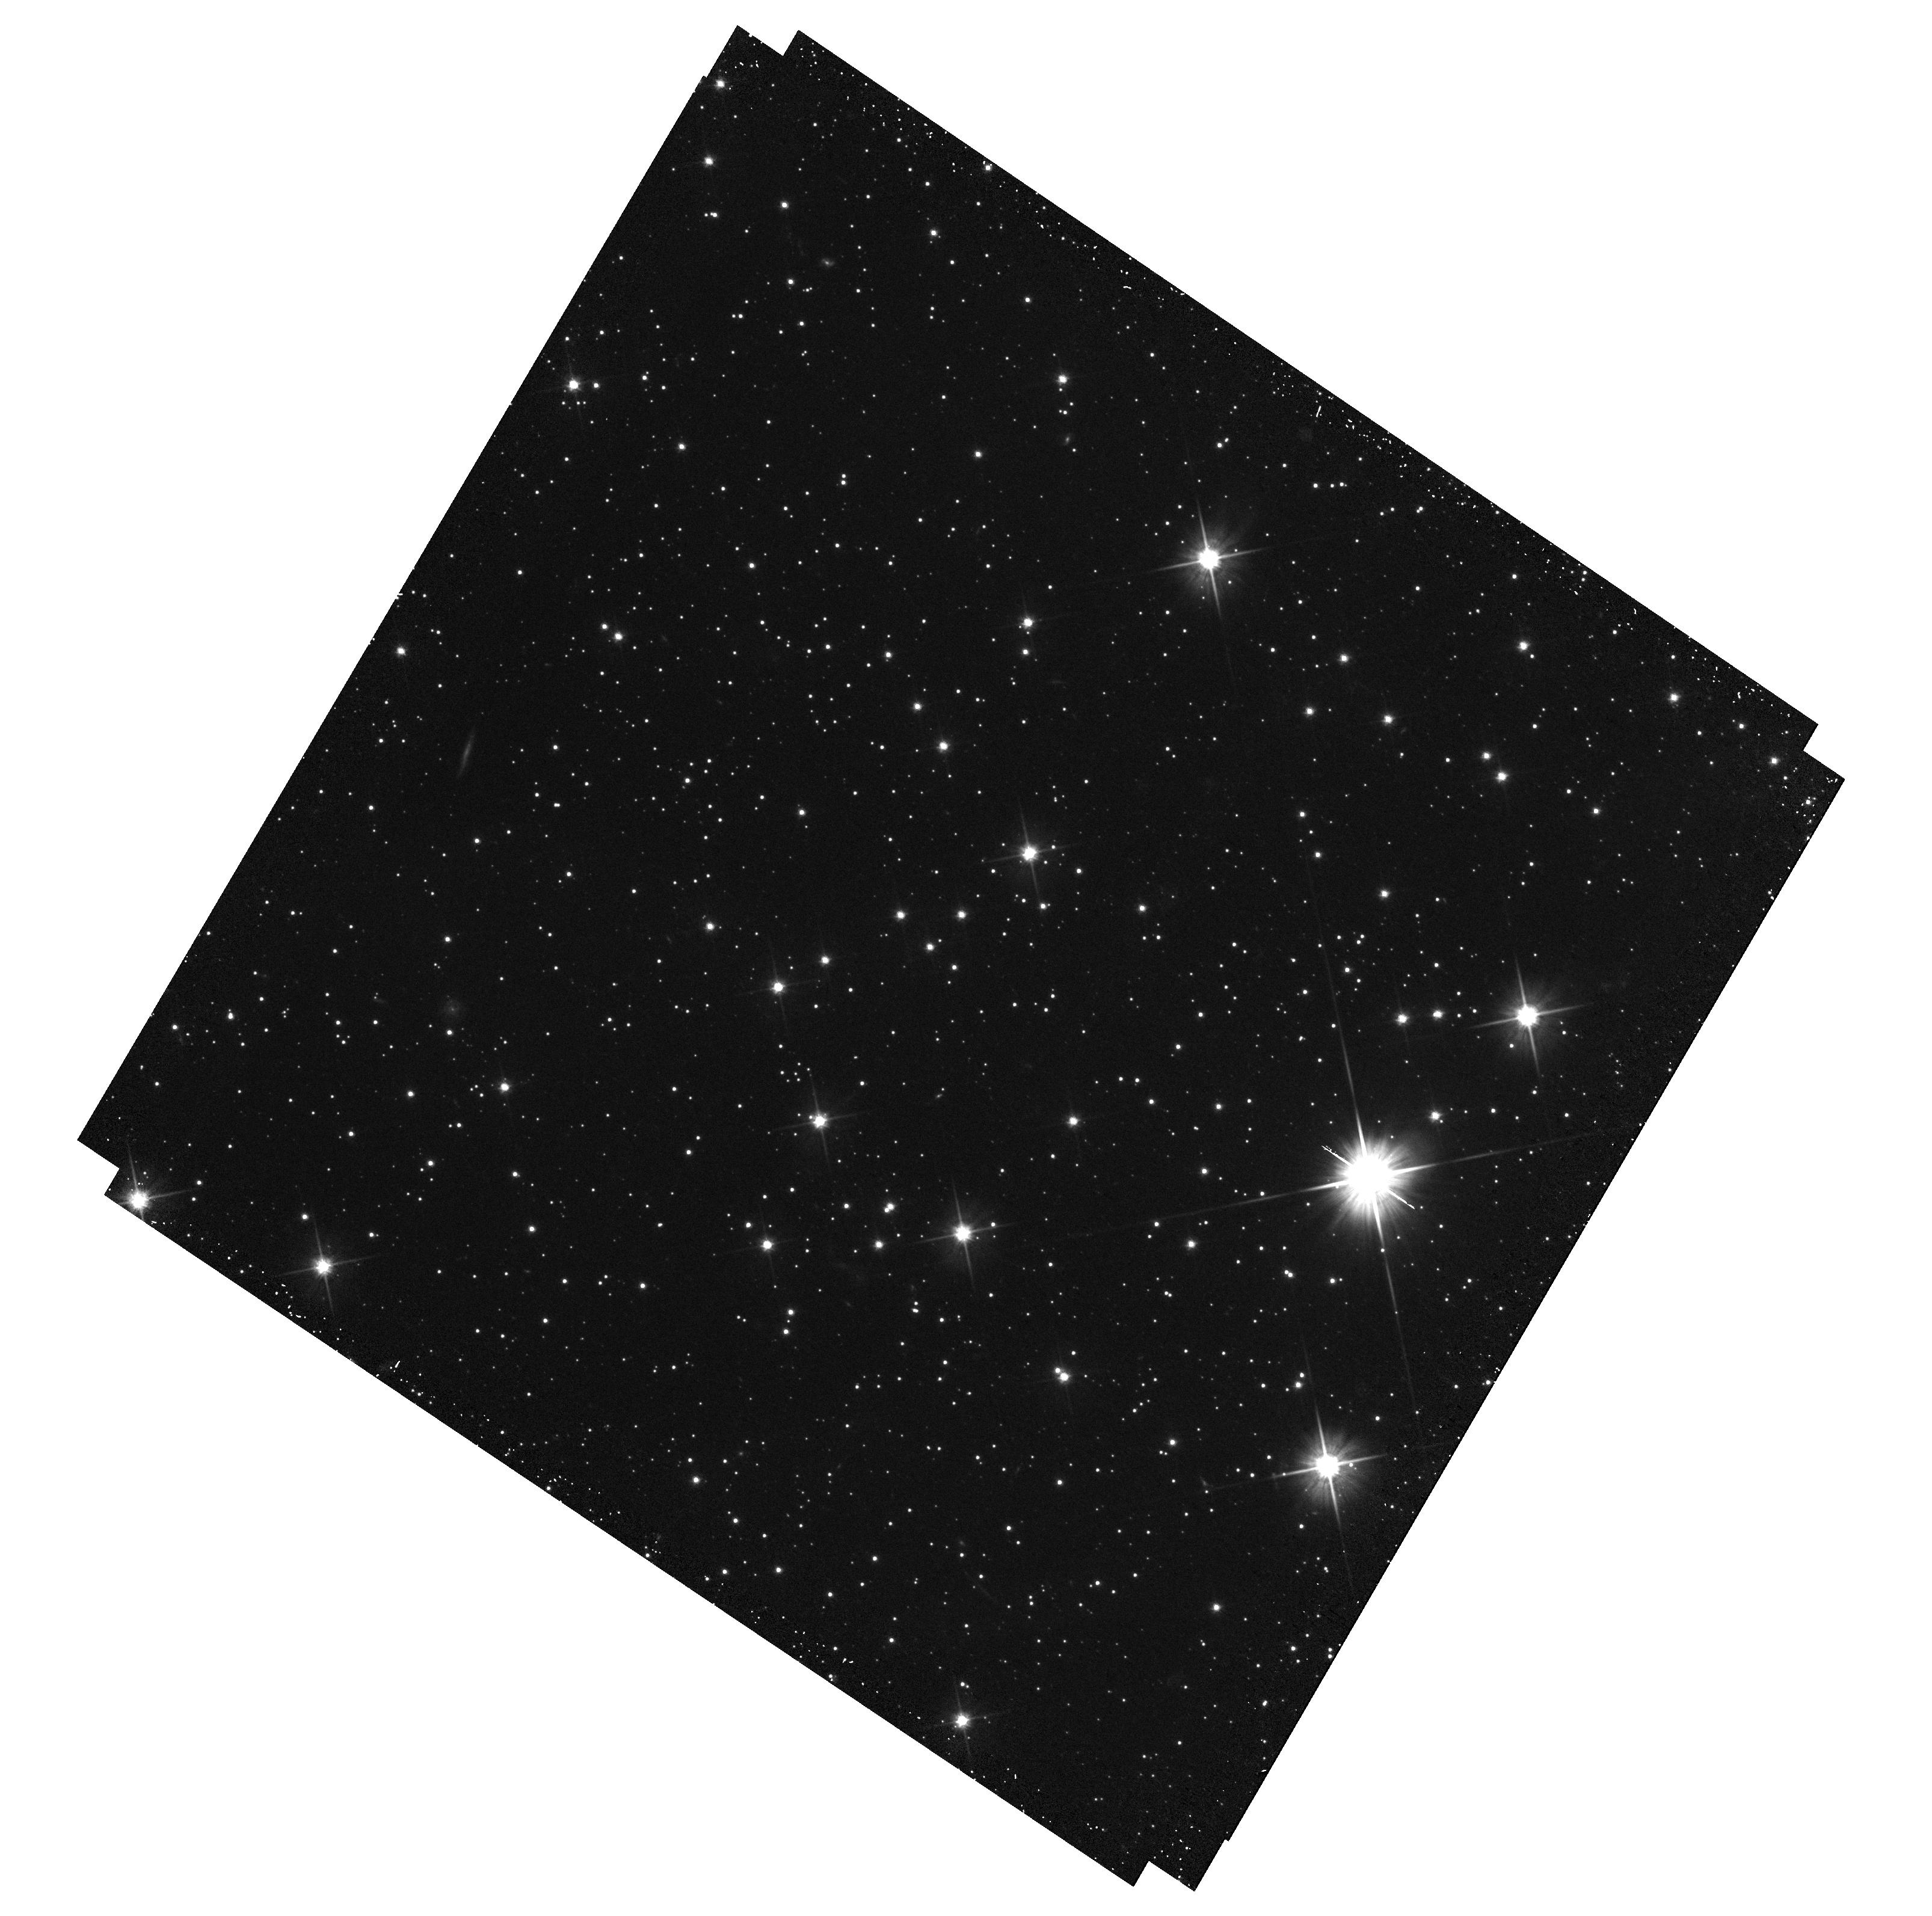
Target: AGNC-S1280
Instrument: WFC3/UVIS
Filter: F606W
Exposure: 35 min
Observation ID: hst_14343_22_wfc3_uvis_f606w_icxx22

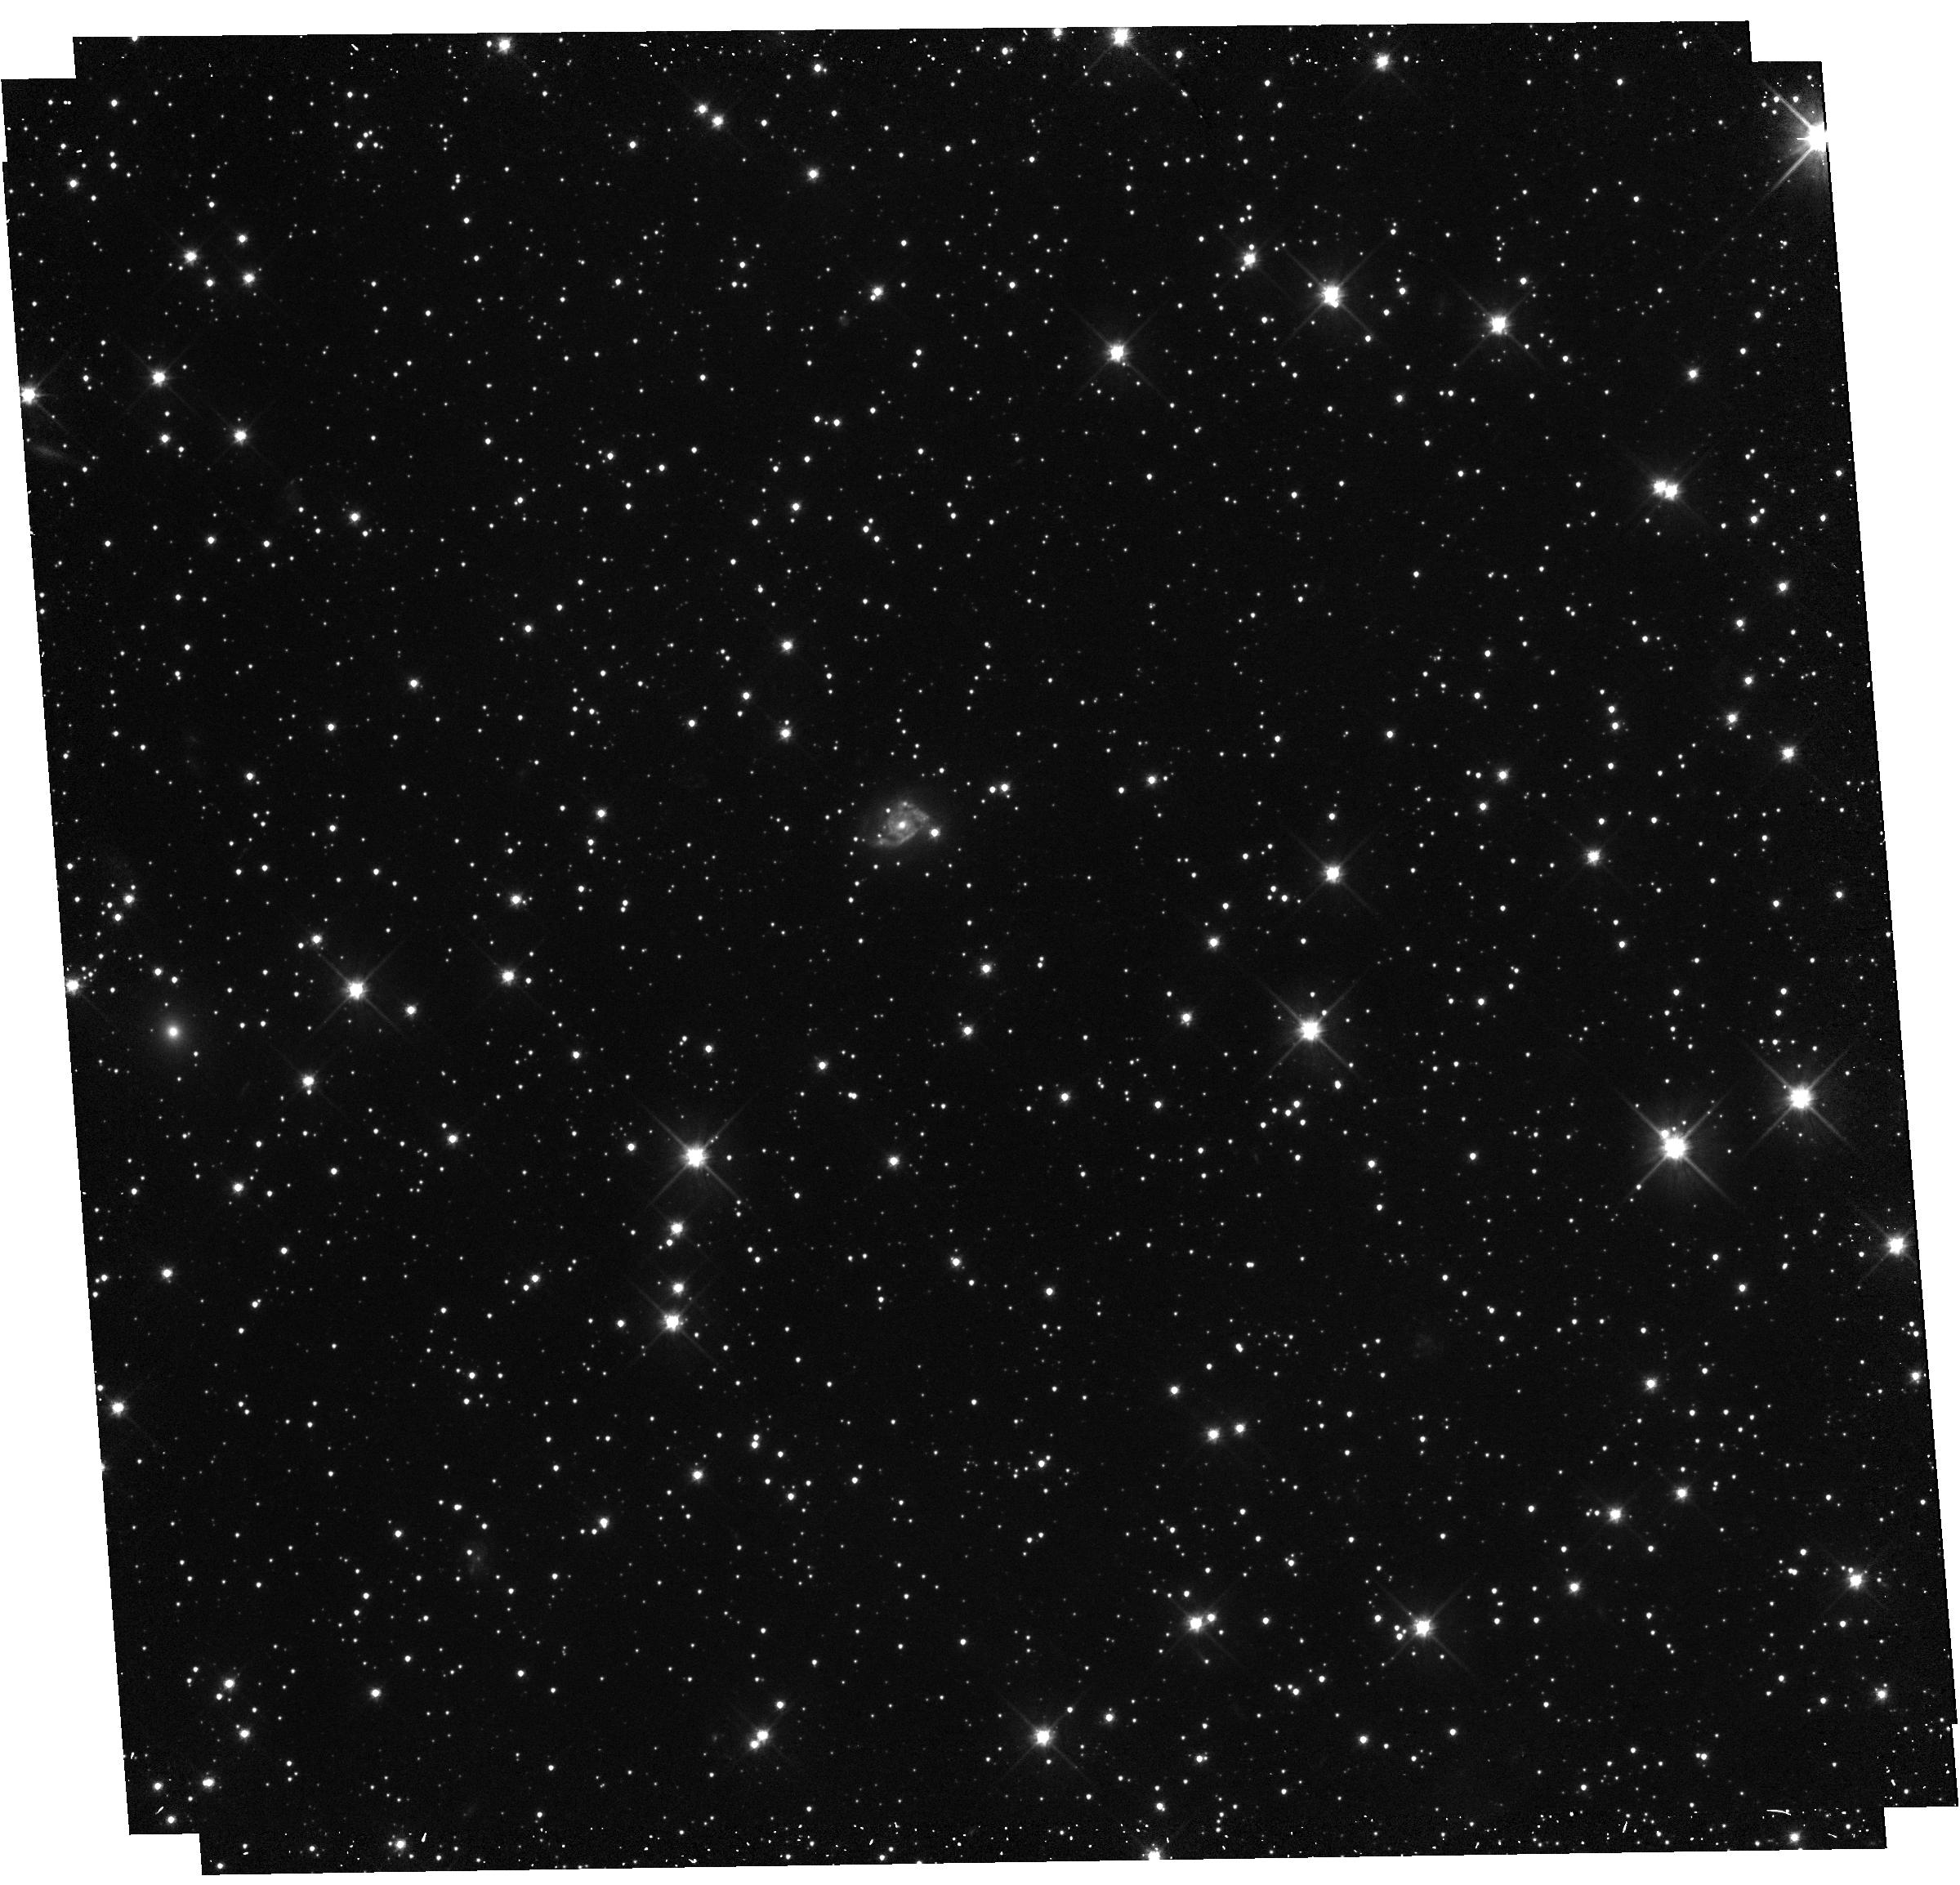
Target: AGNC-S1072
Instrument: WFC3/UVIS
Filter: F606W
Exposure: 35 min
Observation ID: hst_14343_15_wfc3_uvis_f606w_icxx15

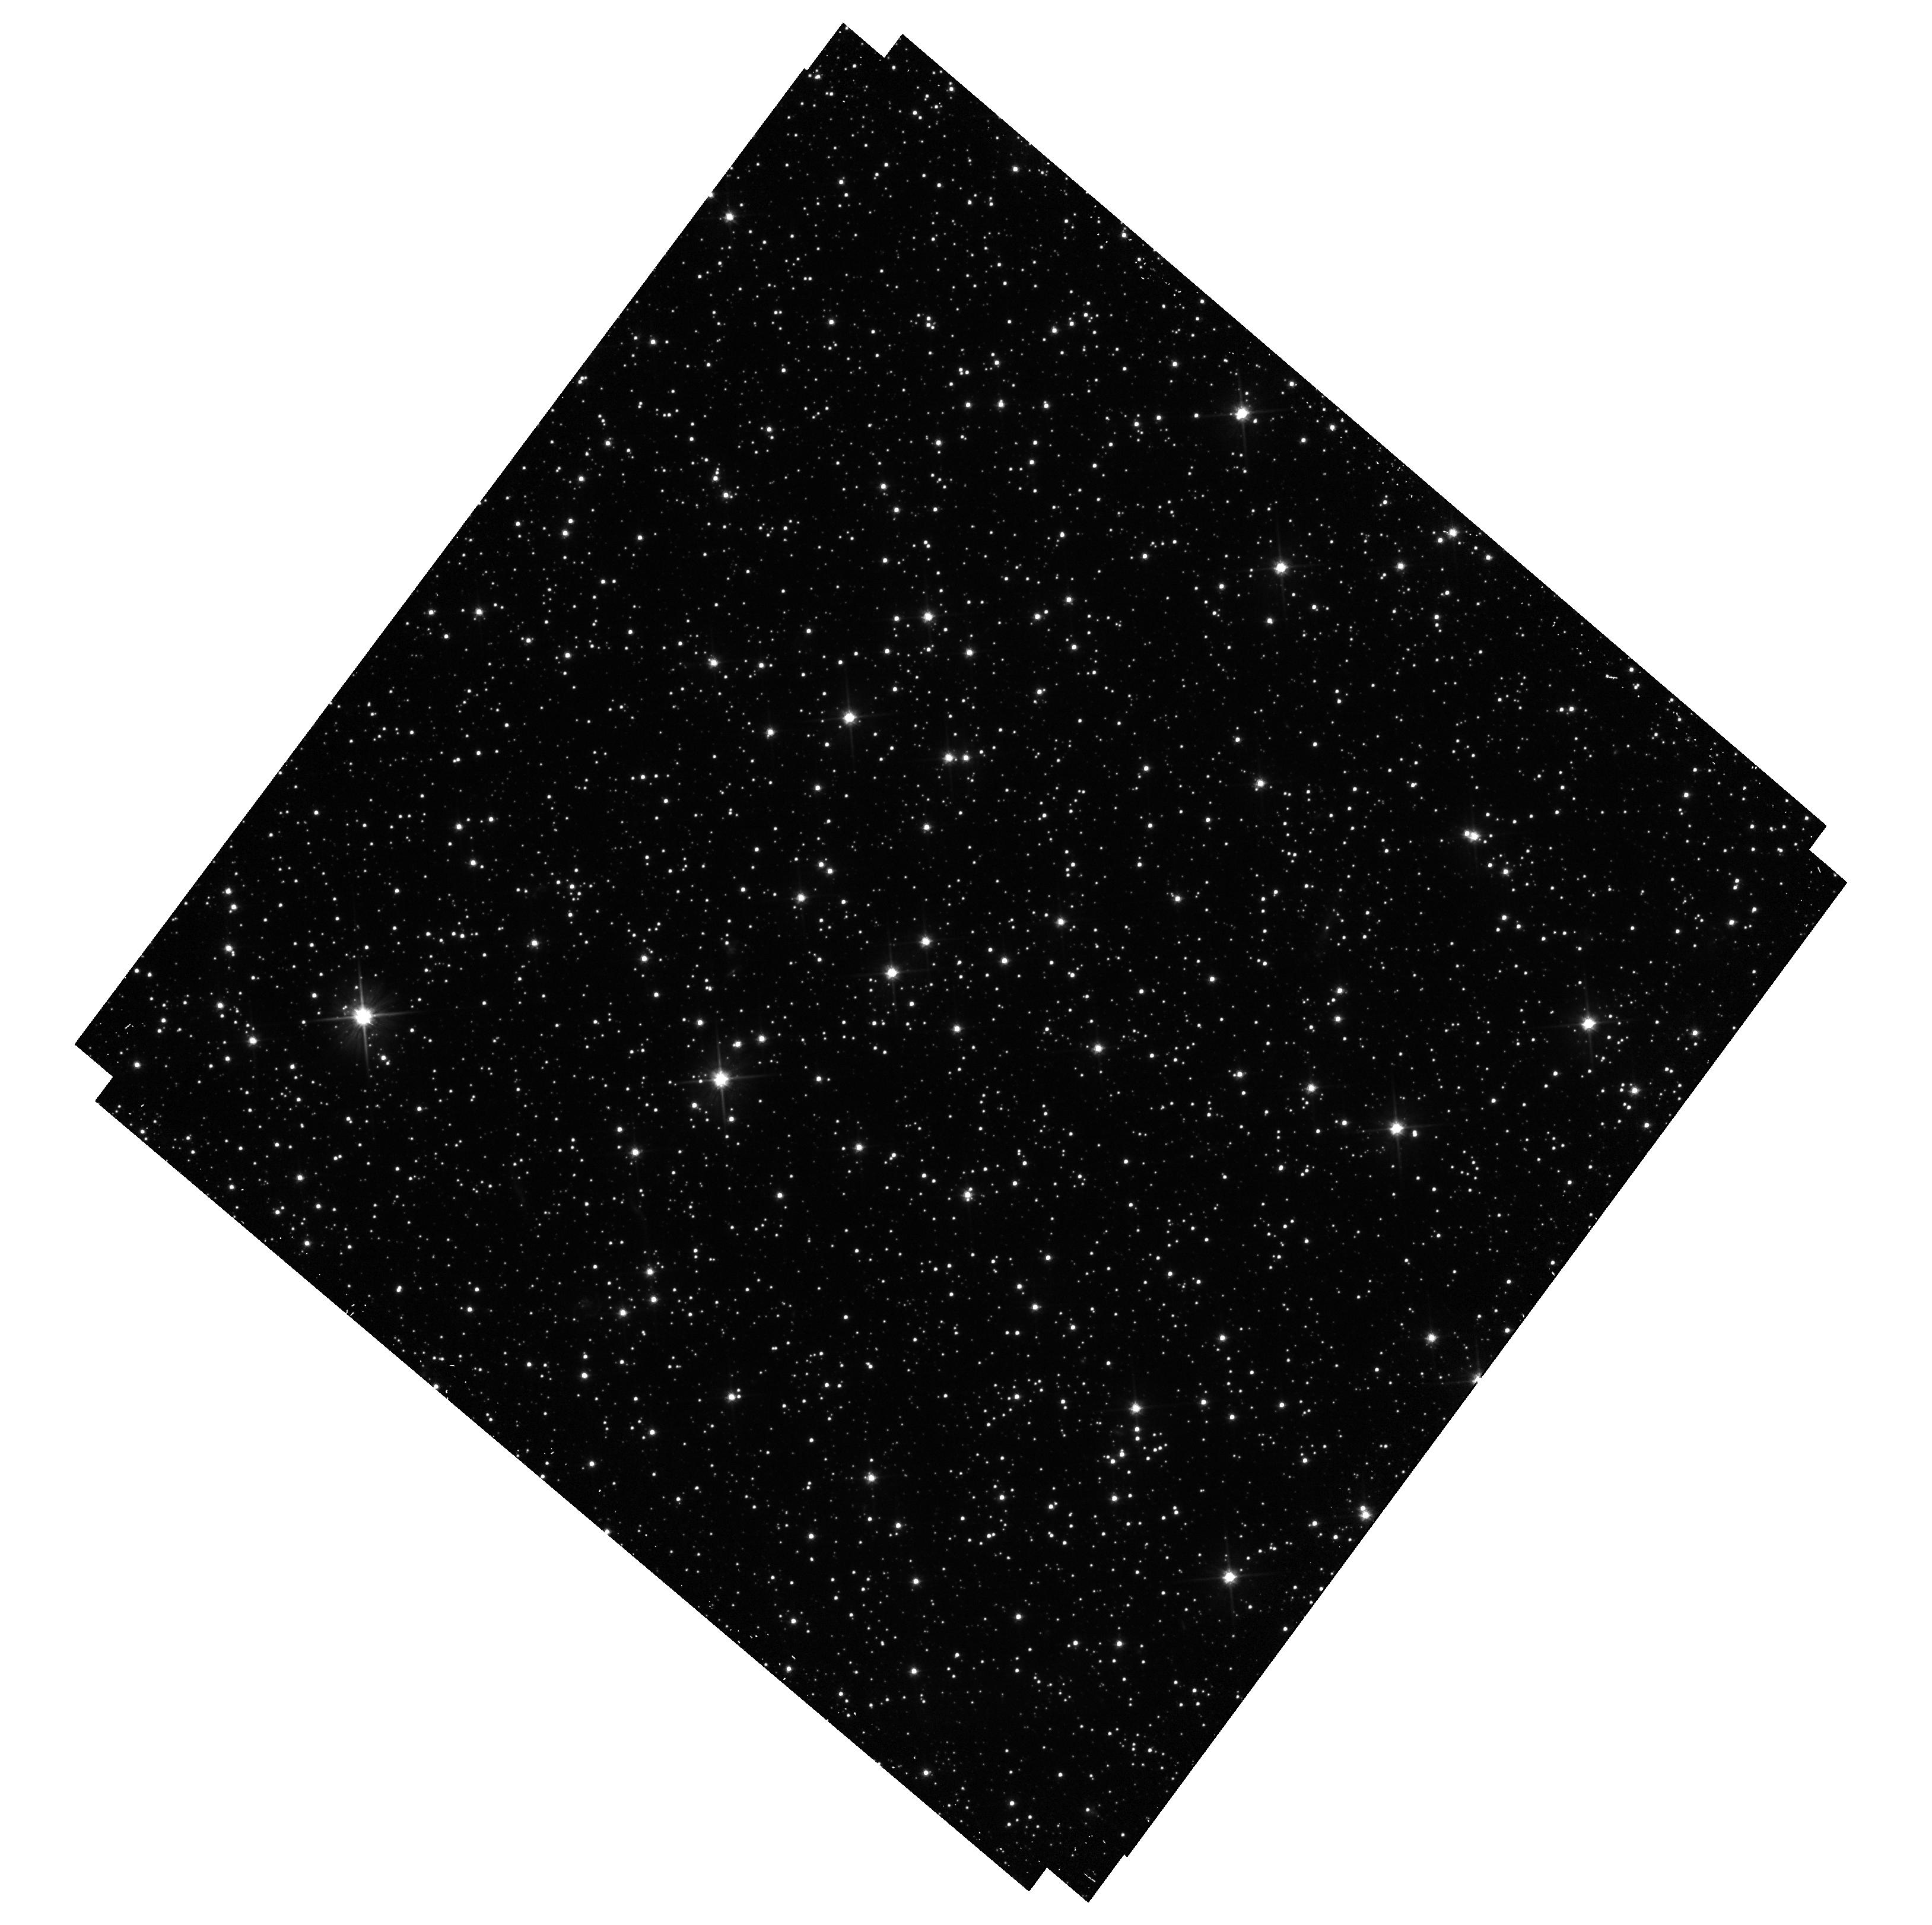
Target: AGNC-S0659
Instrument: WFC3/UVIS
Filter: F606W
Exposure: 35 min
Observation ID: hst_14343_09_wfc3_uvis_f606w_icxx09

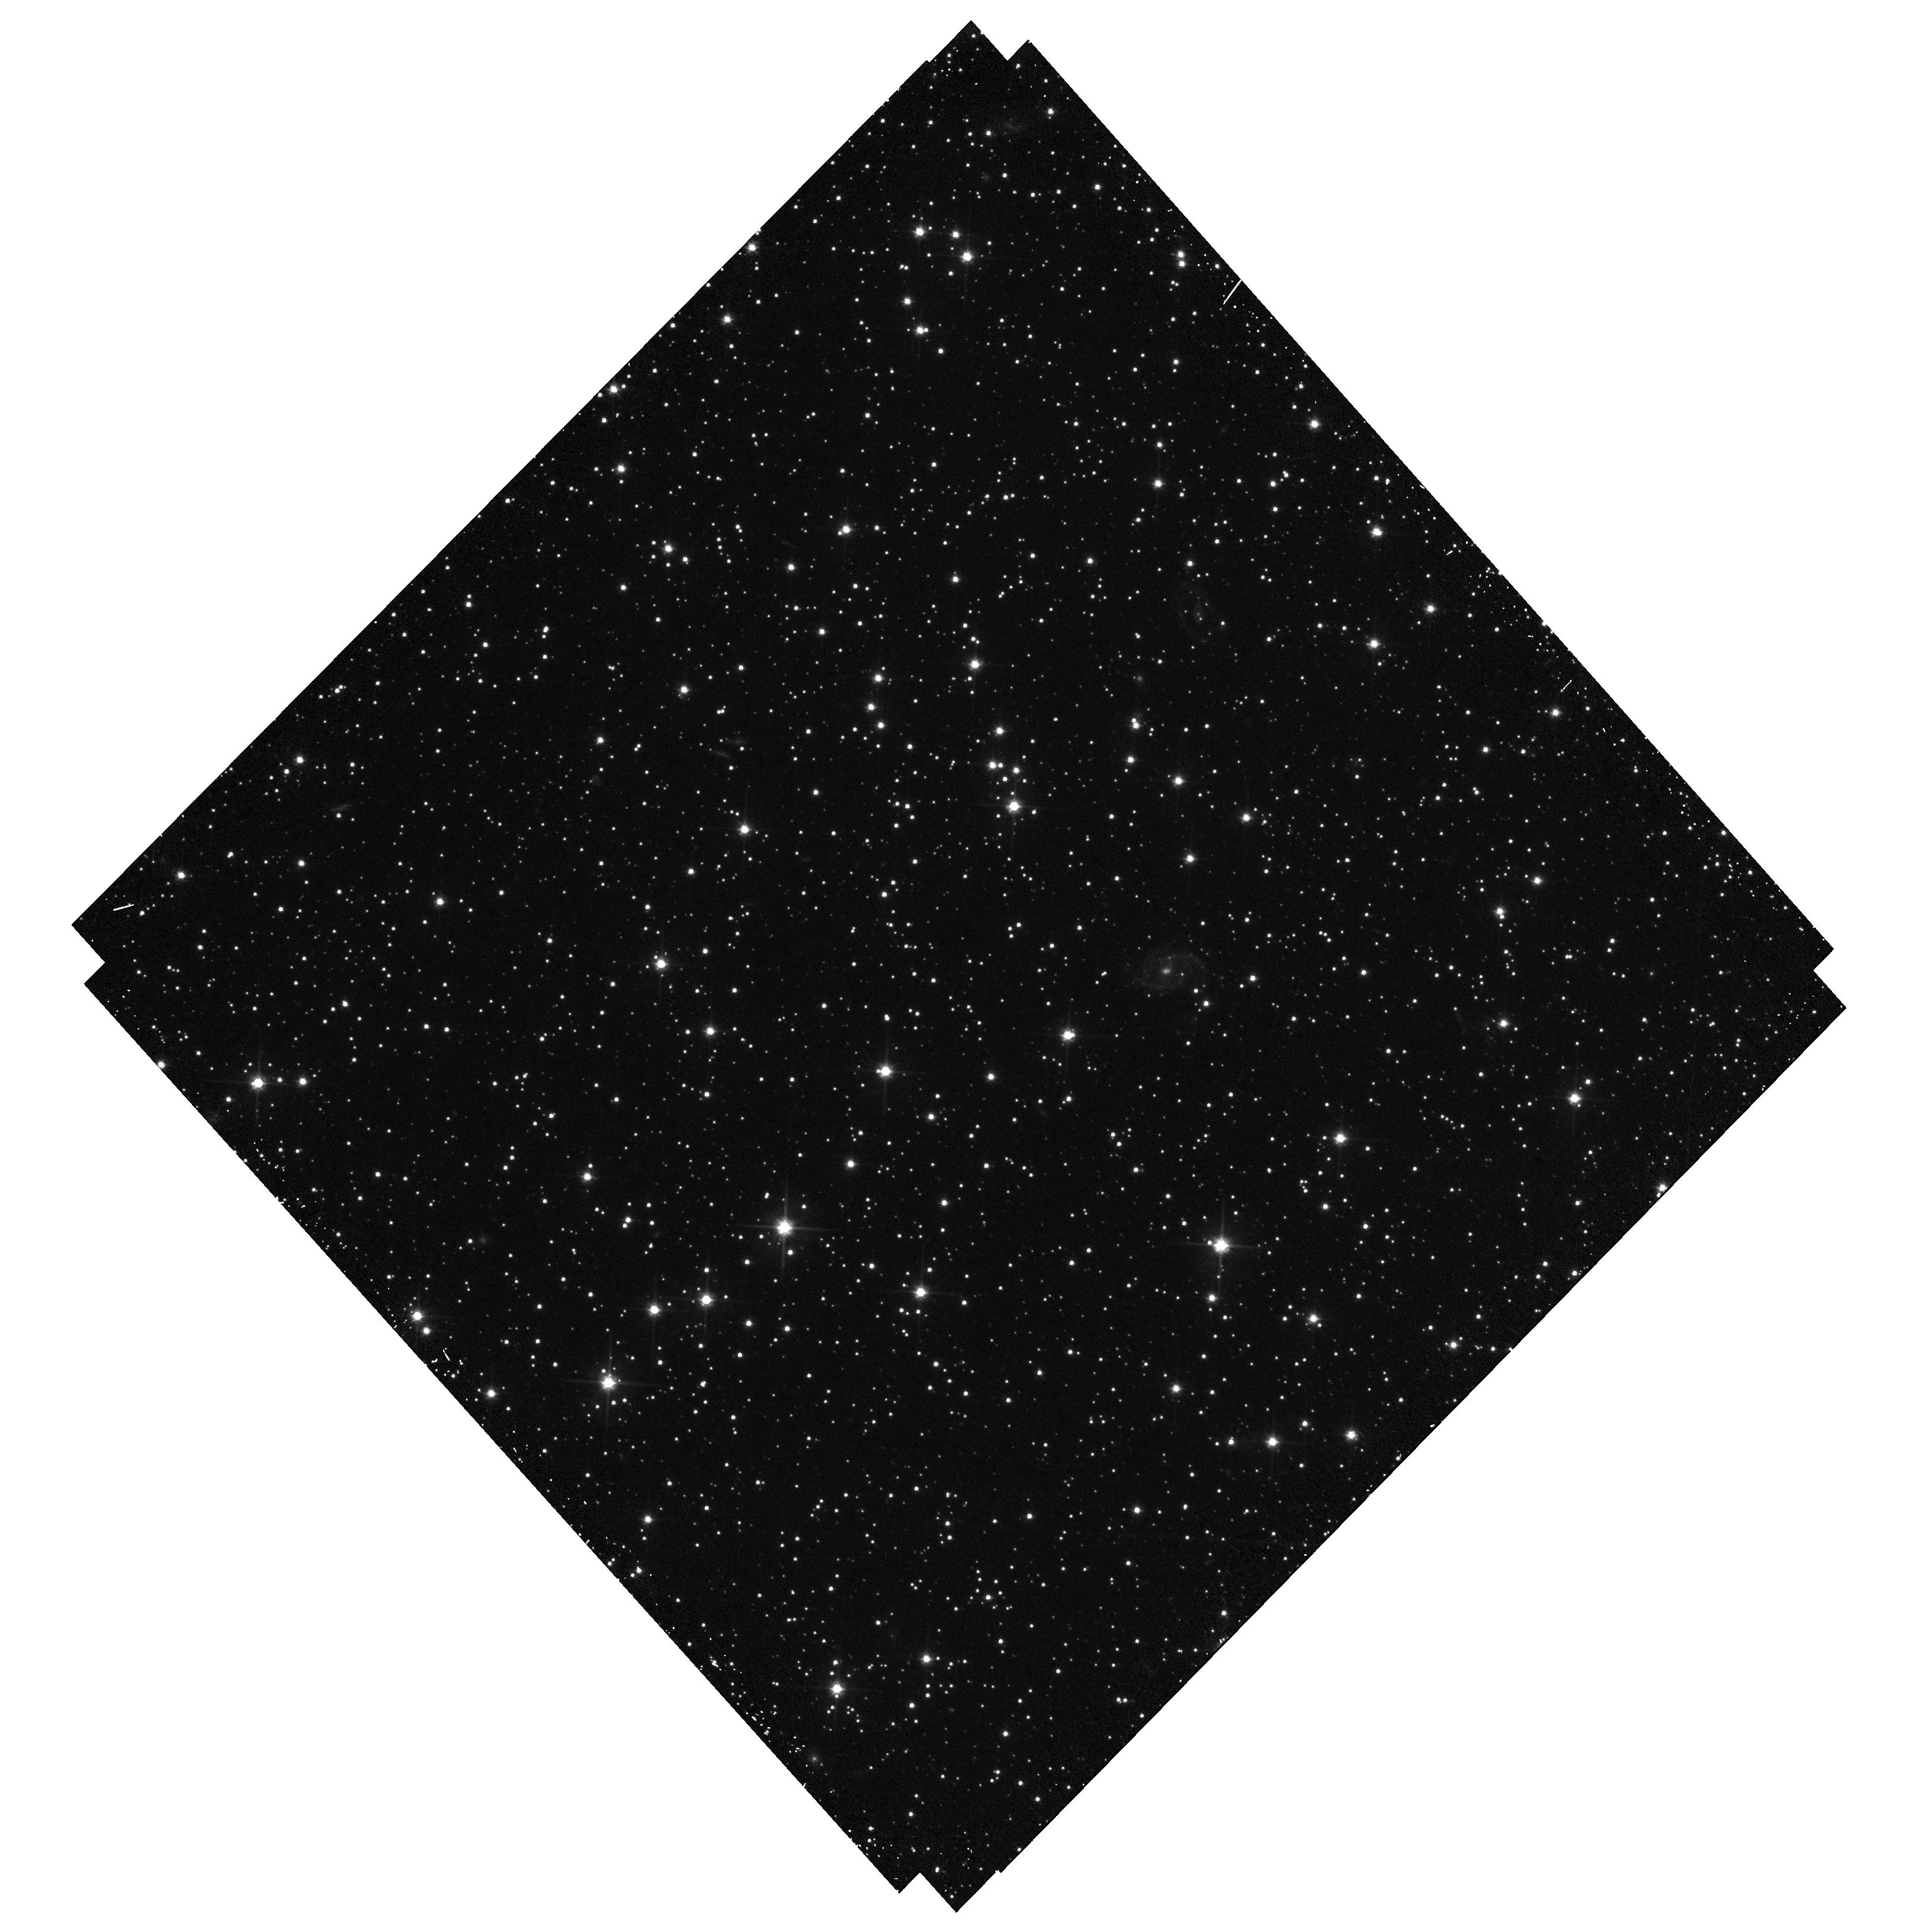
Target: AGNC-S0246
Instrument: WFC3/UVIS
Filter: F606W
Exposure: 35 min
Observation ID: hst_14343_05_wfc3_uvis_f606w_icxx05

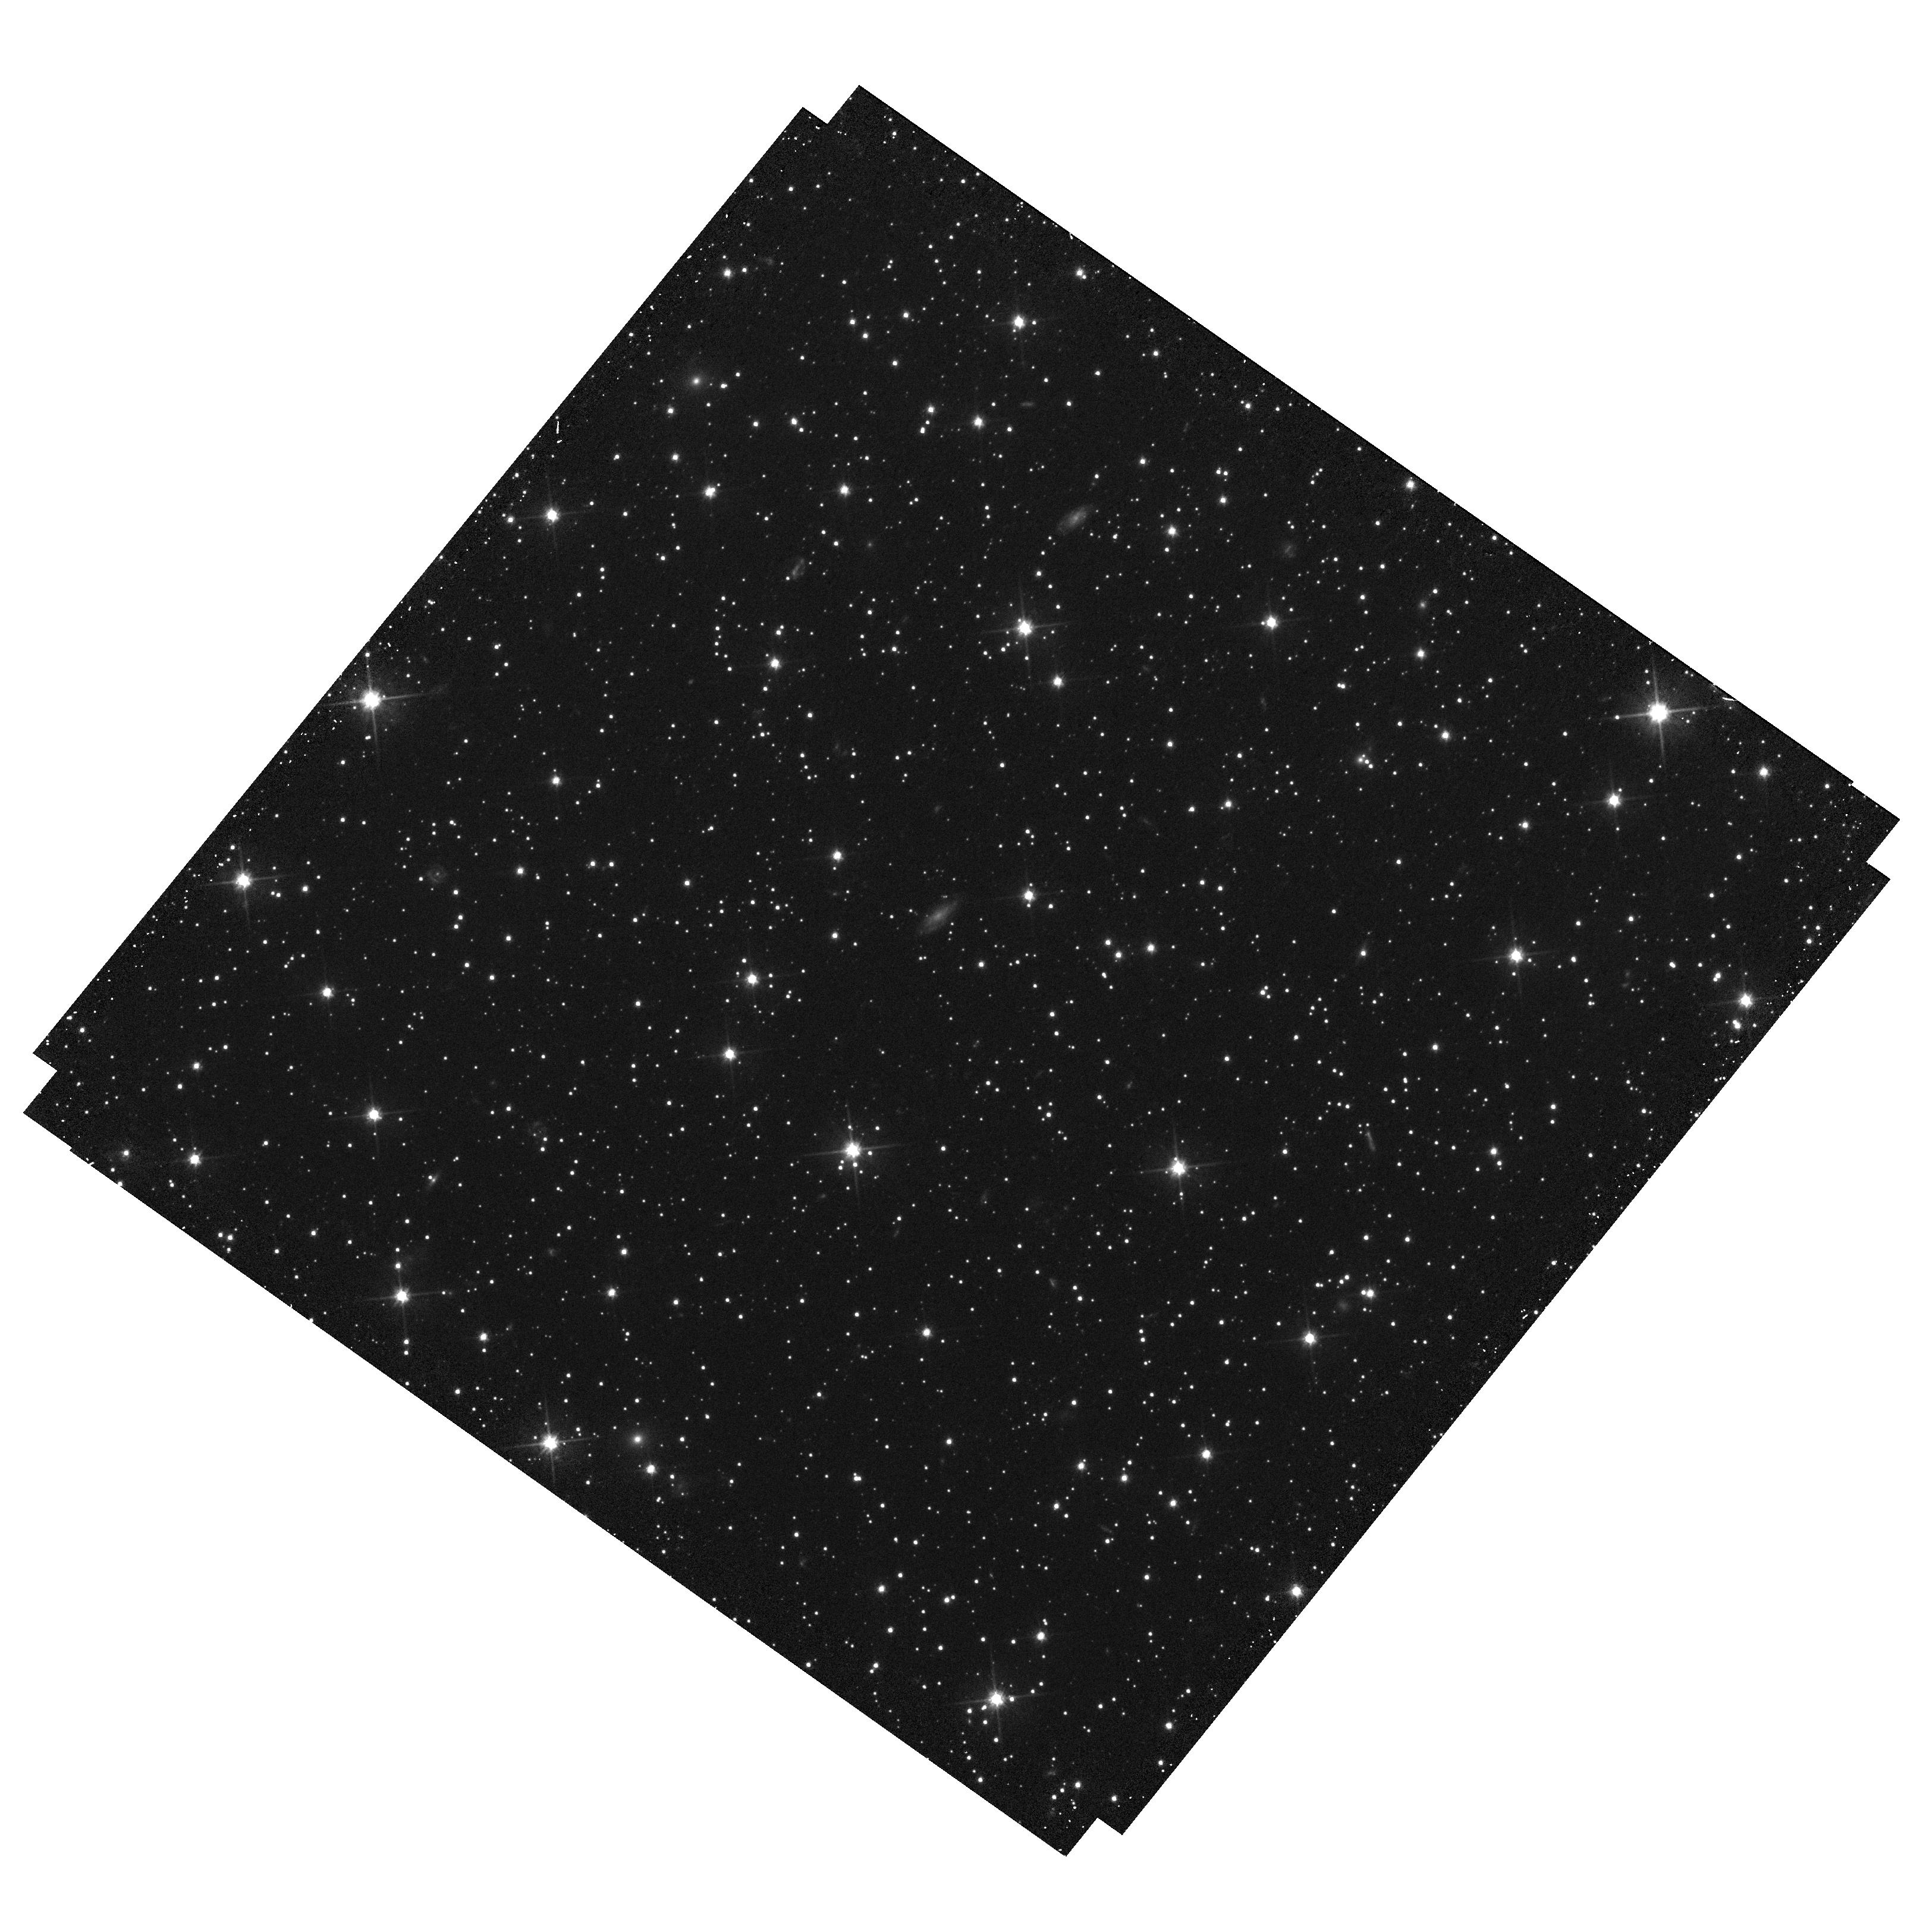
Target: AGNC-S1145
Instrument: WFC3/UVIS
Filter: F606W
Exposure: 35 min
Observation ID: hst_14343_c5_wfc3_uvis_f606w_icxxc5

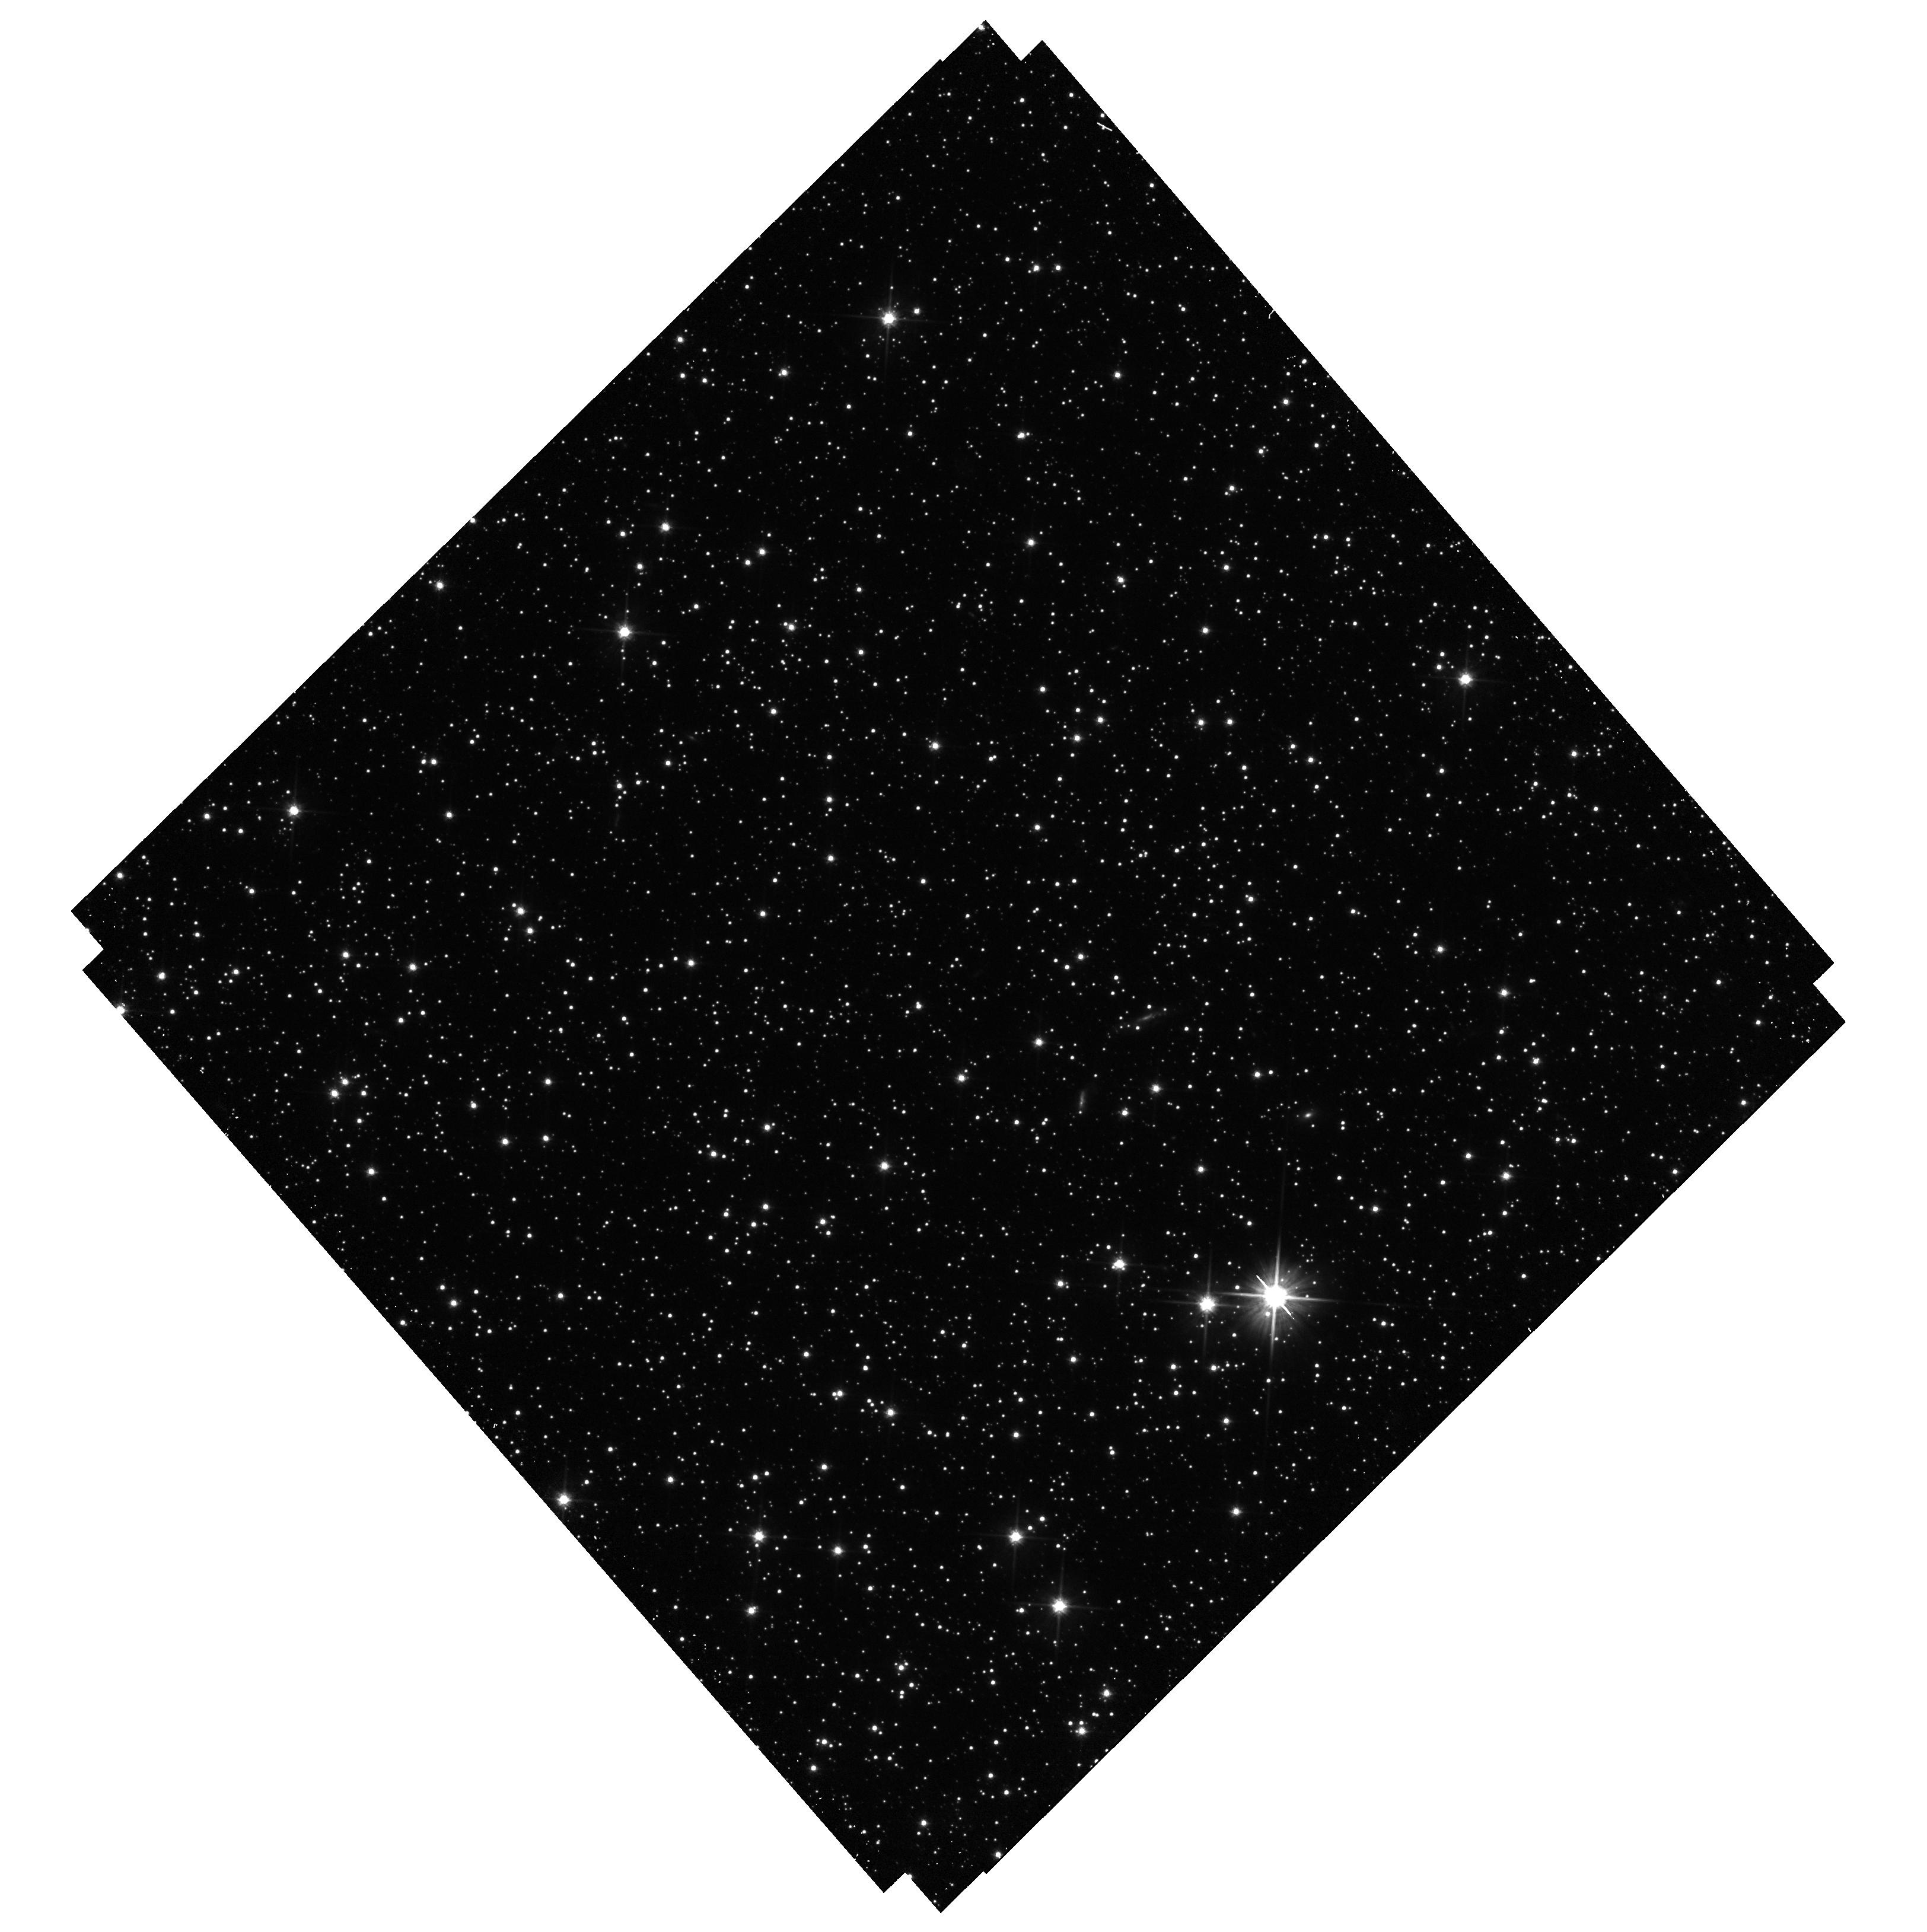
Target: AGNC-S0291
Instrument: WFC3/UVIS
Filter: F606W
Exposure: 35 min
Observation ID: hst_14343_07_wfc3_uvis_f606w_icxx07

Proper Motion and Internal Kinematics of the SMC: are the Magellanic Clouds bound to one another? (PI: Kallivayalil, Nitya)

We propose a long-term GO program of WFC3/UVIS imaging of 30 newly identified QSOs behind the Small Magellanic Cloud (SMC) to measure proper motions (PMs). A campaign separated by two years will allow us to measure the rotation, internal structure, and center-of-mass motion of the SMC. Our current understanding of these issues is limited by the small number of QSOs that were available to probe the SMC's motion (only 5). We now have a large number of well-distributed QSO fields that will enable a direct separation of the internal motions and the center-of-mass motion. We show that our SMC measurements will constrain all major outstanding questions about the dynamics and origin of the Magellanic system, within the precision of a two-year baseline program: whether the LMC and SMC are in a binary, whether they are on their first infall into the Milky Way, the implied Milky Way mass, and the rotation of the SMC. The latter will constrain whether the SMC is an example of a dwarf in transition between a gas rich, rotation-supported dwarf Irregular, and a dispersion-supported dwarf Spheroidal, and whether the LMC is responsible for this transition.